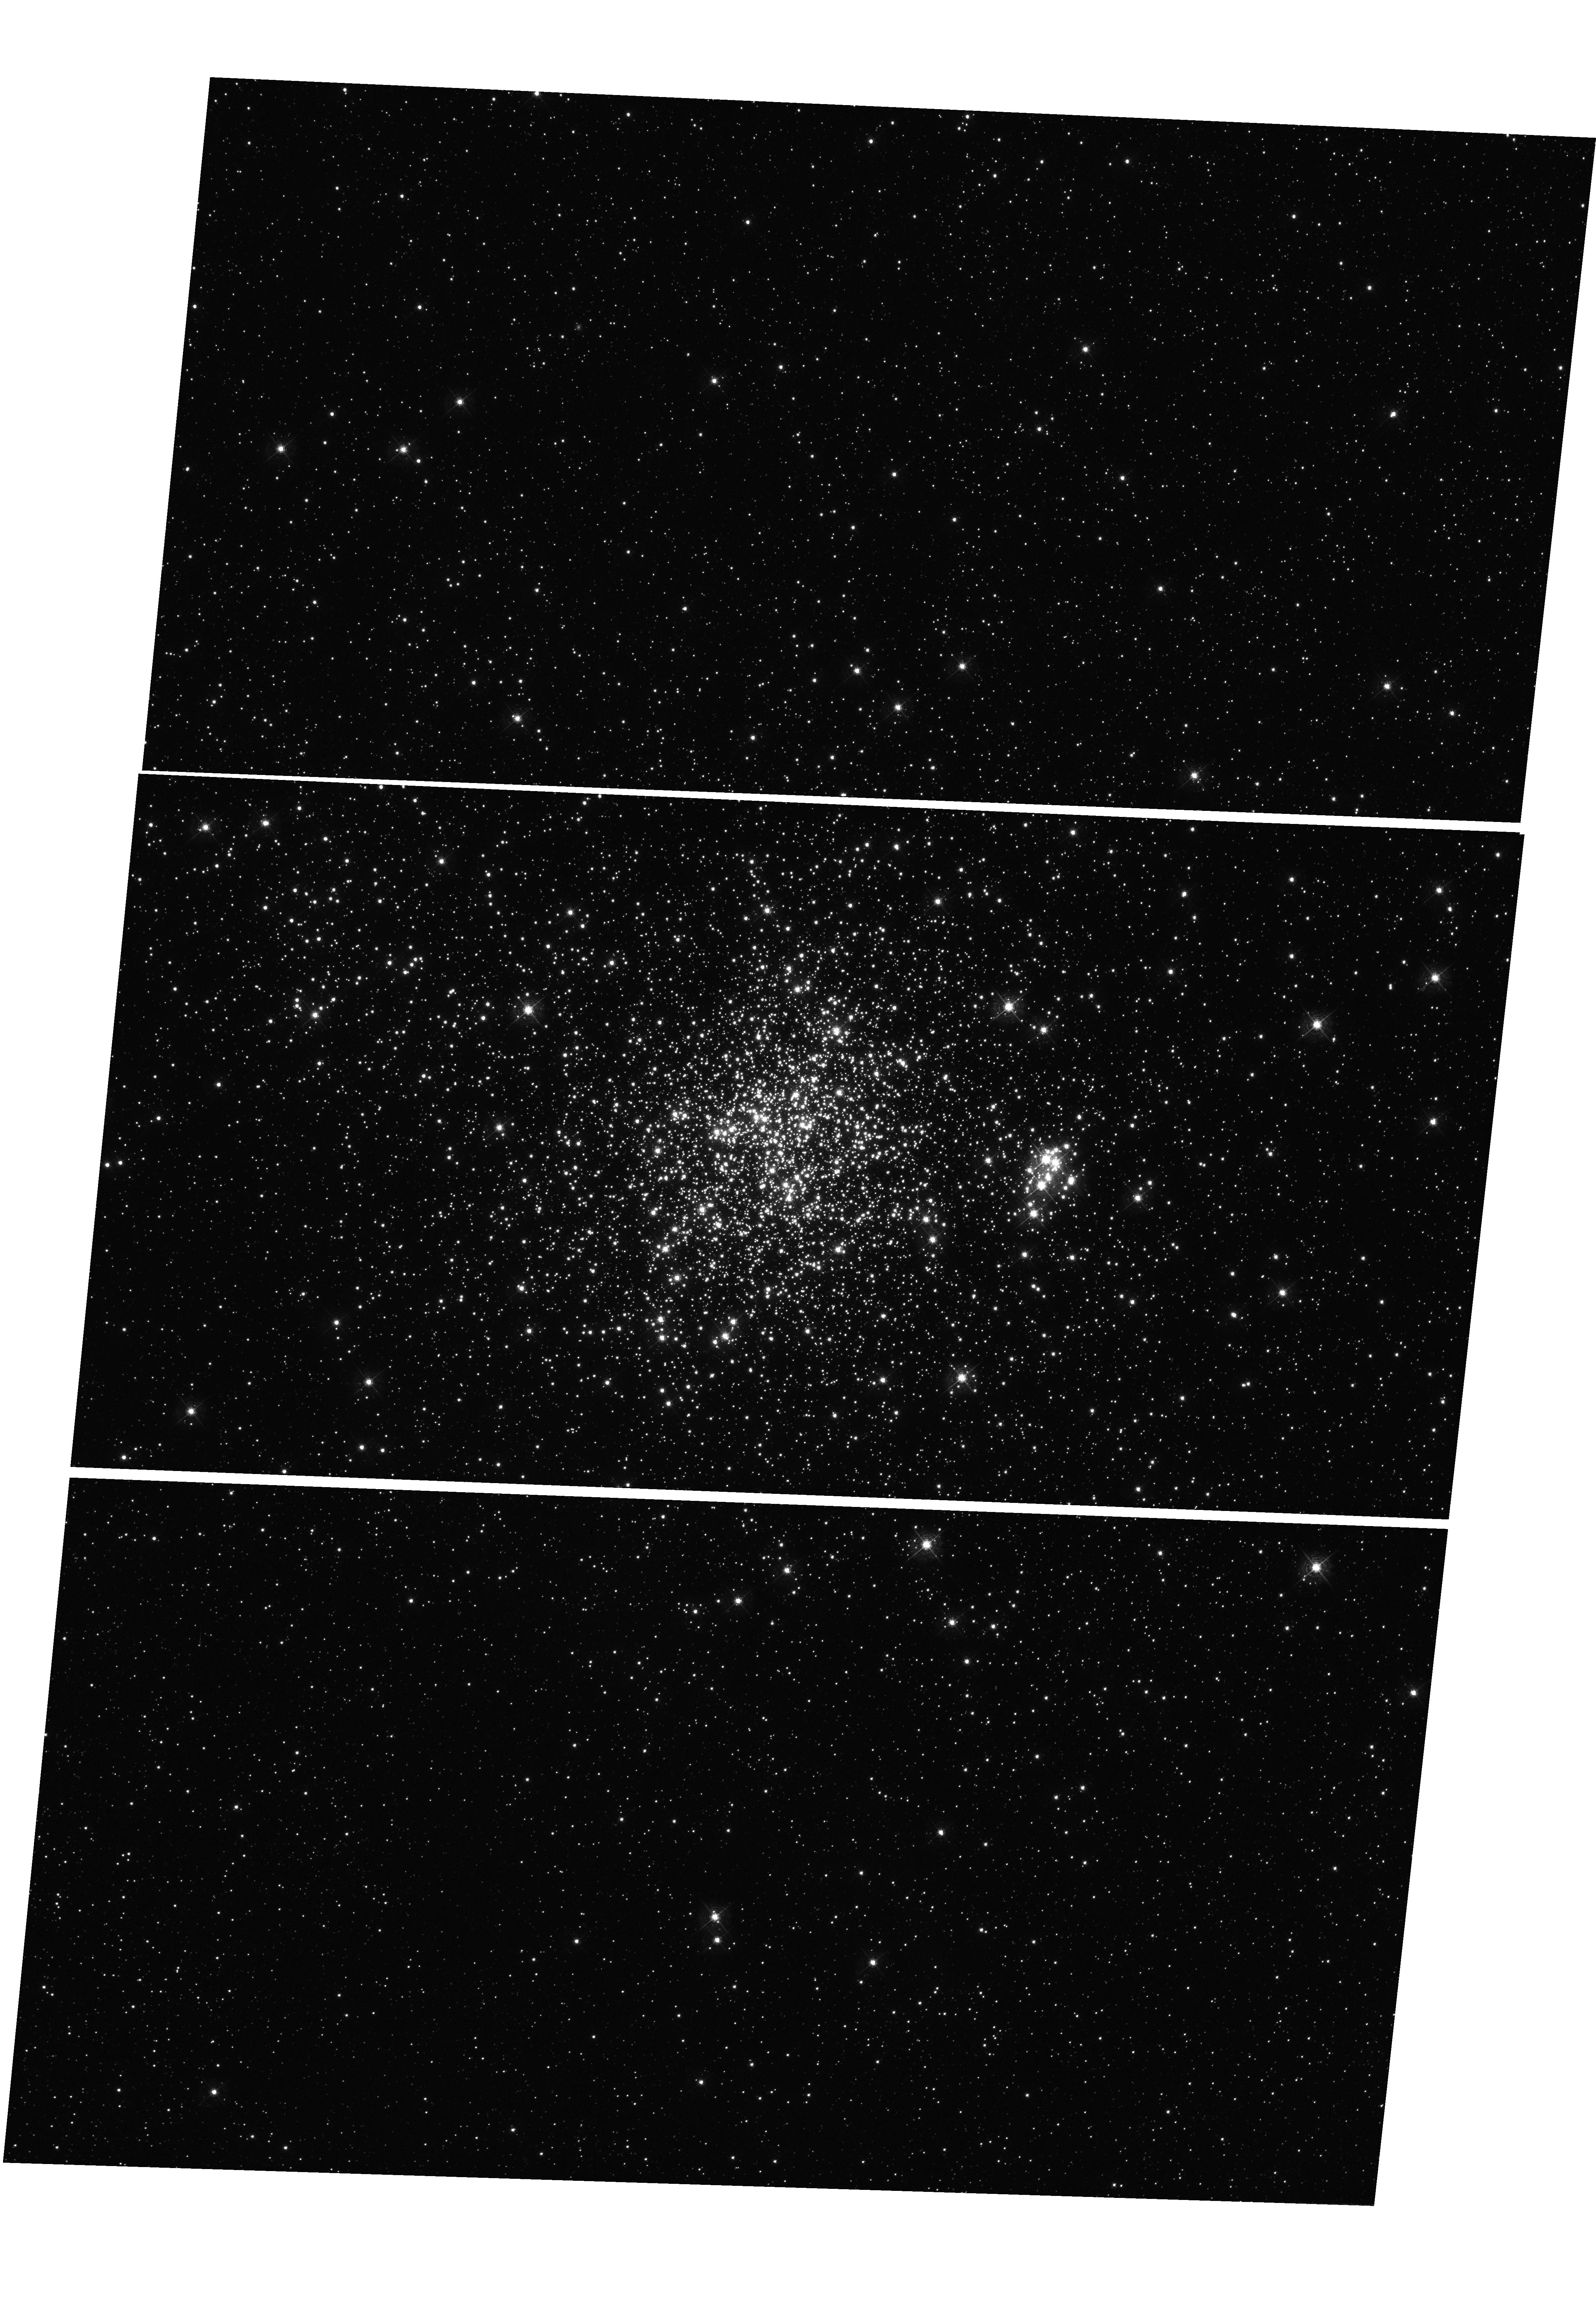
Target: NGC-1850. Instrument: WFC3/UVIS. Filter: F467M. Exposure: 33 min. Observation ID: hst_11925_04_wfc3_uvis_f467m_ibc504

UVIS Detector Linearity (PI: Deustua, Susana E.)

This proposal will measure the in-orbit linear response of the UVIS detectors by sampling over the response curve through saturation. This program uses exposures of a standard star field (NGC 1850) to measure the absolute values, and, exposures of a tungsten lamp to measure positional variations in response, following a similar procedure as the ground tests.